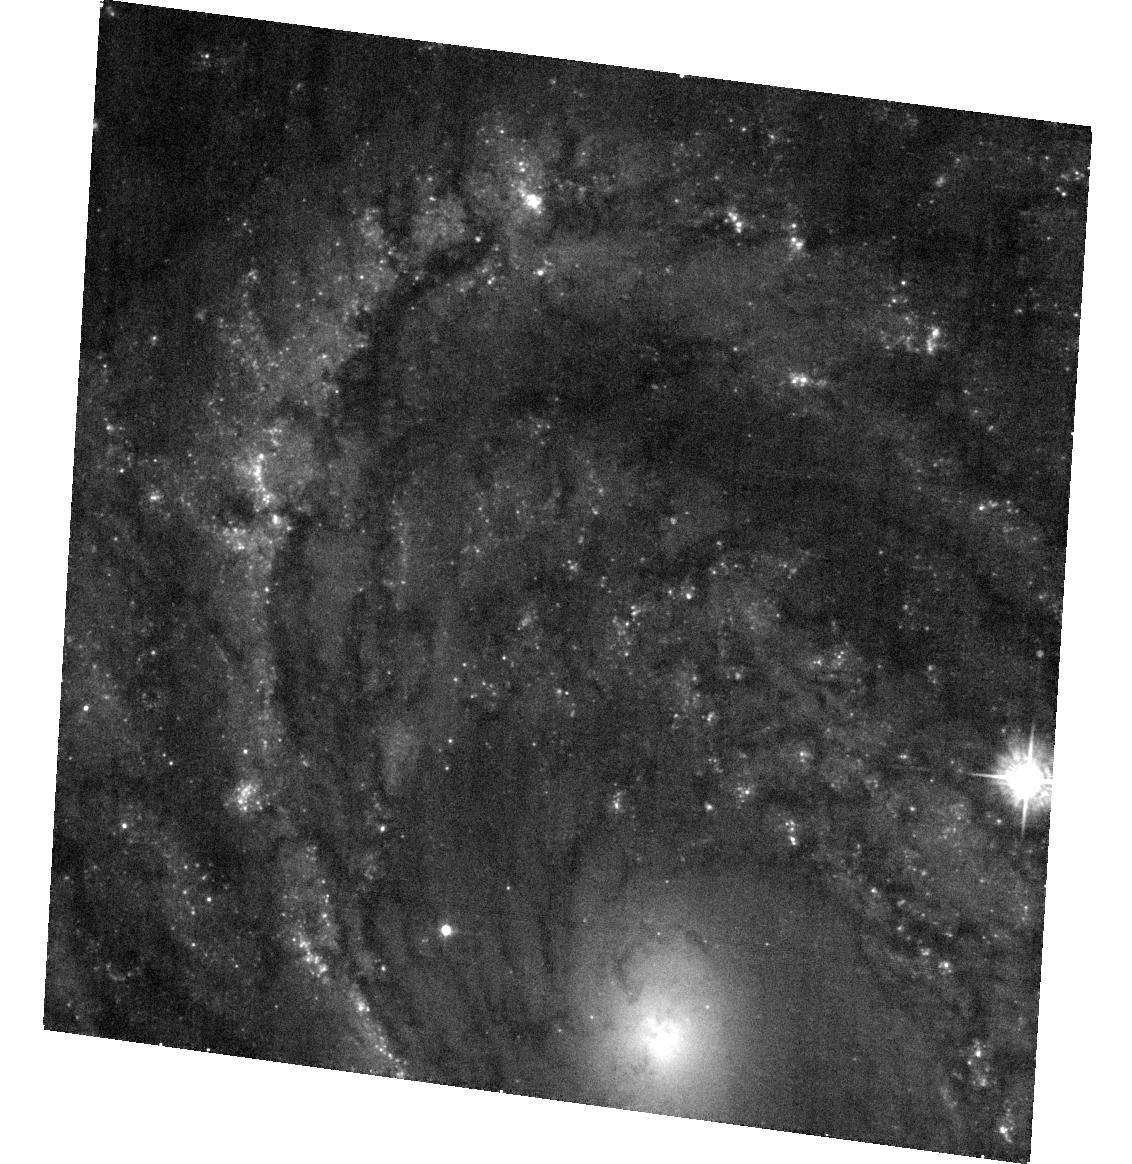
Target: SN2008CN. Instrument: ACS/WFC. Filter: F435W. Exposure: 18 min. Observation ID: hst_12262_03_acs_wfc_f435w_jbhh03

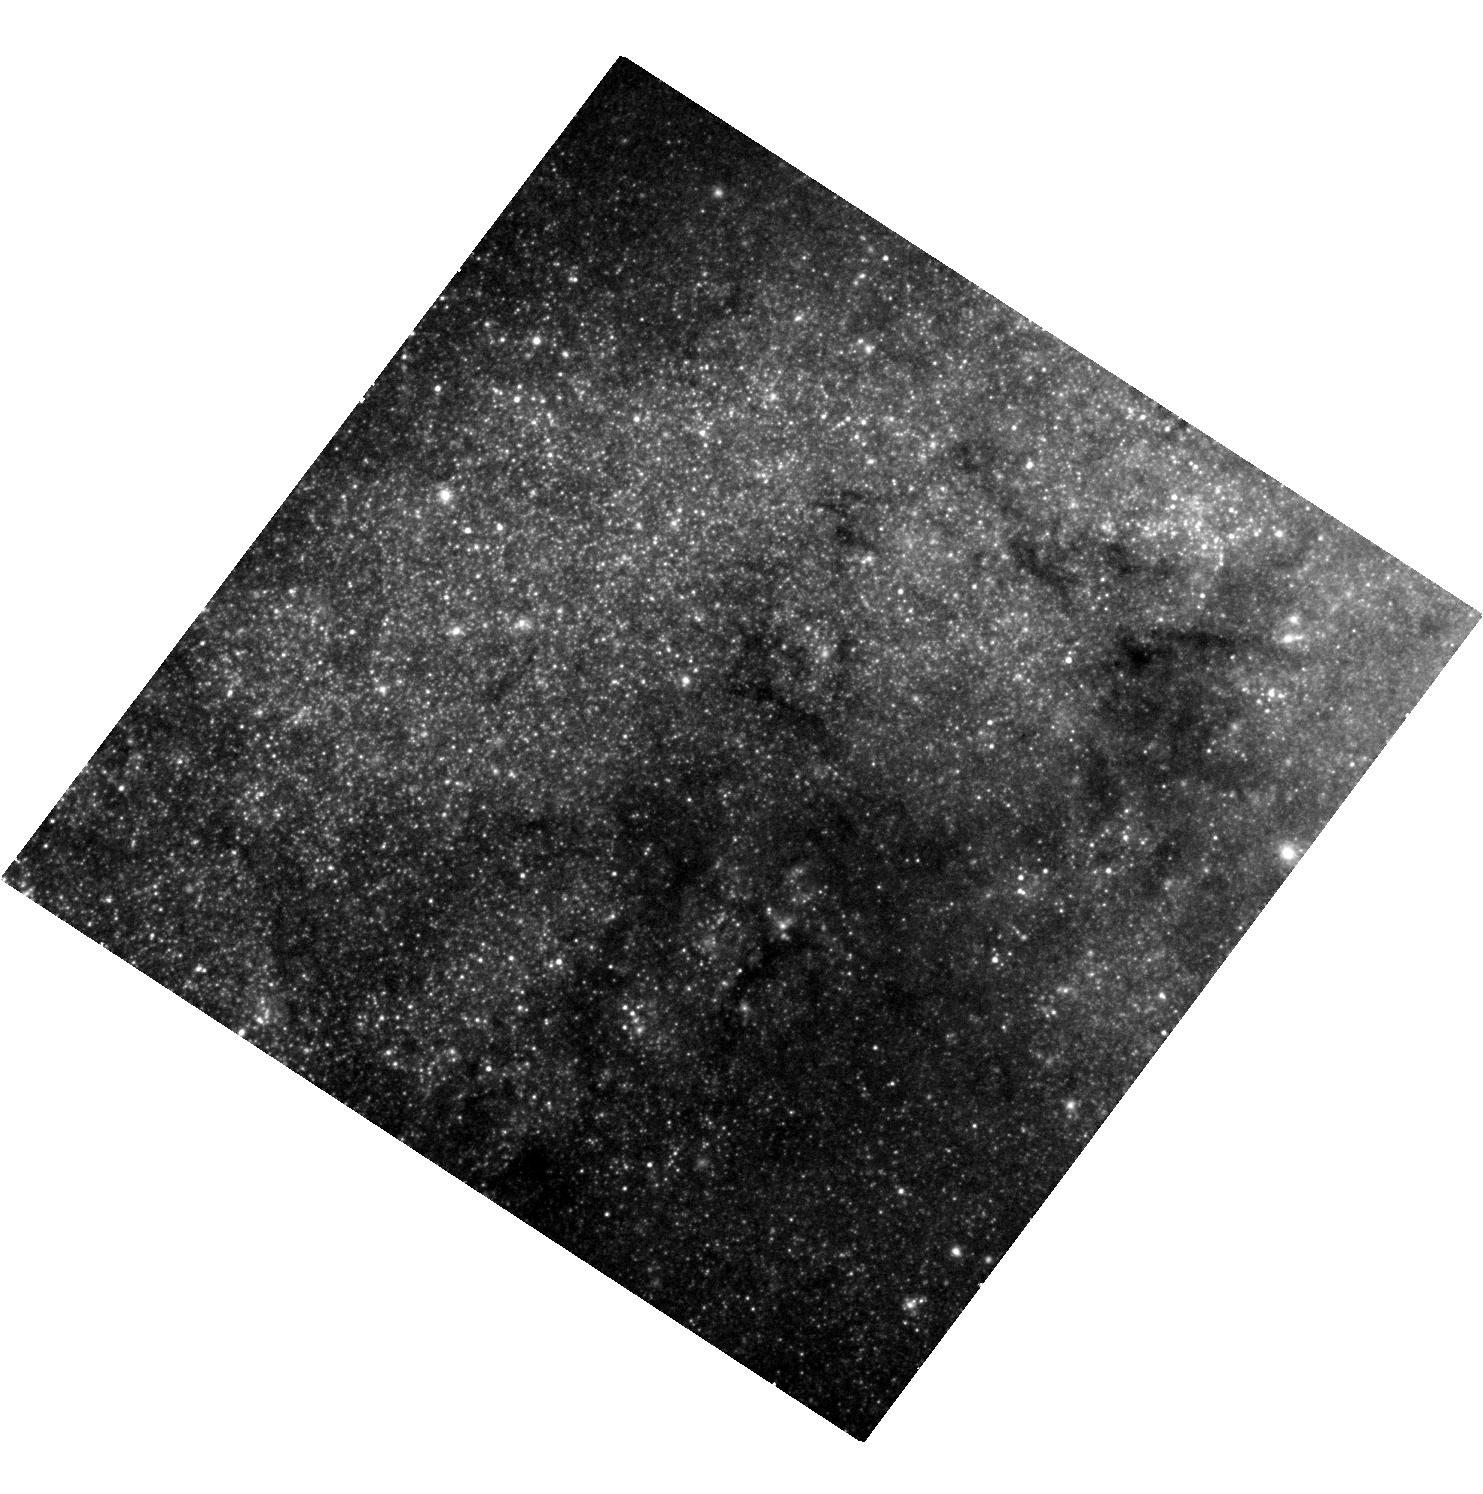
Target: SN2008AX. Instrument: WFC3/UVIS. Filter: F625W. Exposure: 17 min. Observation ID: hst_12262_01_wfc3_uvis_f625w_ibhh01

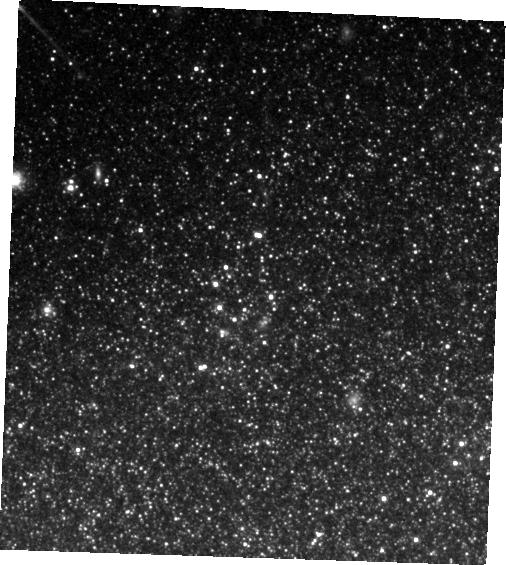
Target: SN2008BK. Instrument: WFC3/IR. Filter: F125W. Exposure: 8 min. Observation ID: hst_12262_02_wfc3_ir_f125w_ibhh02

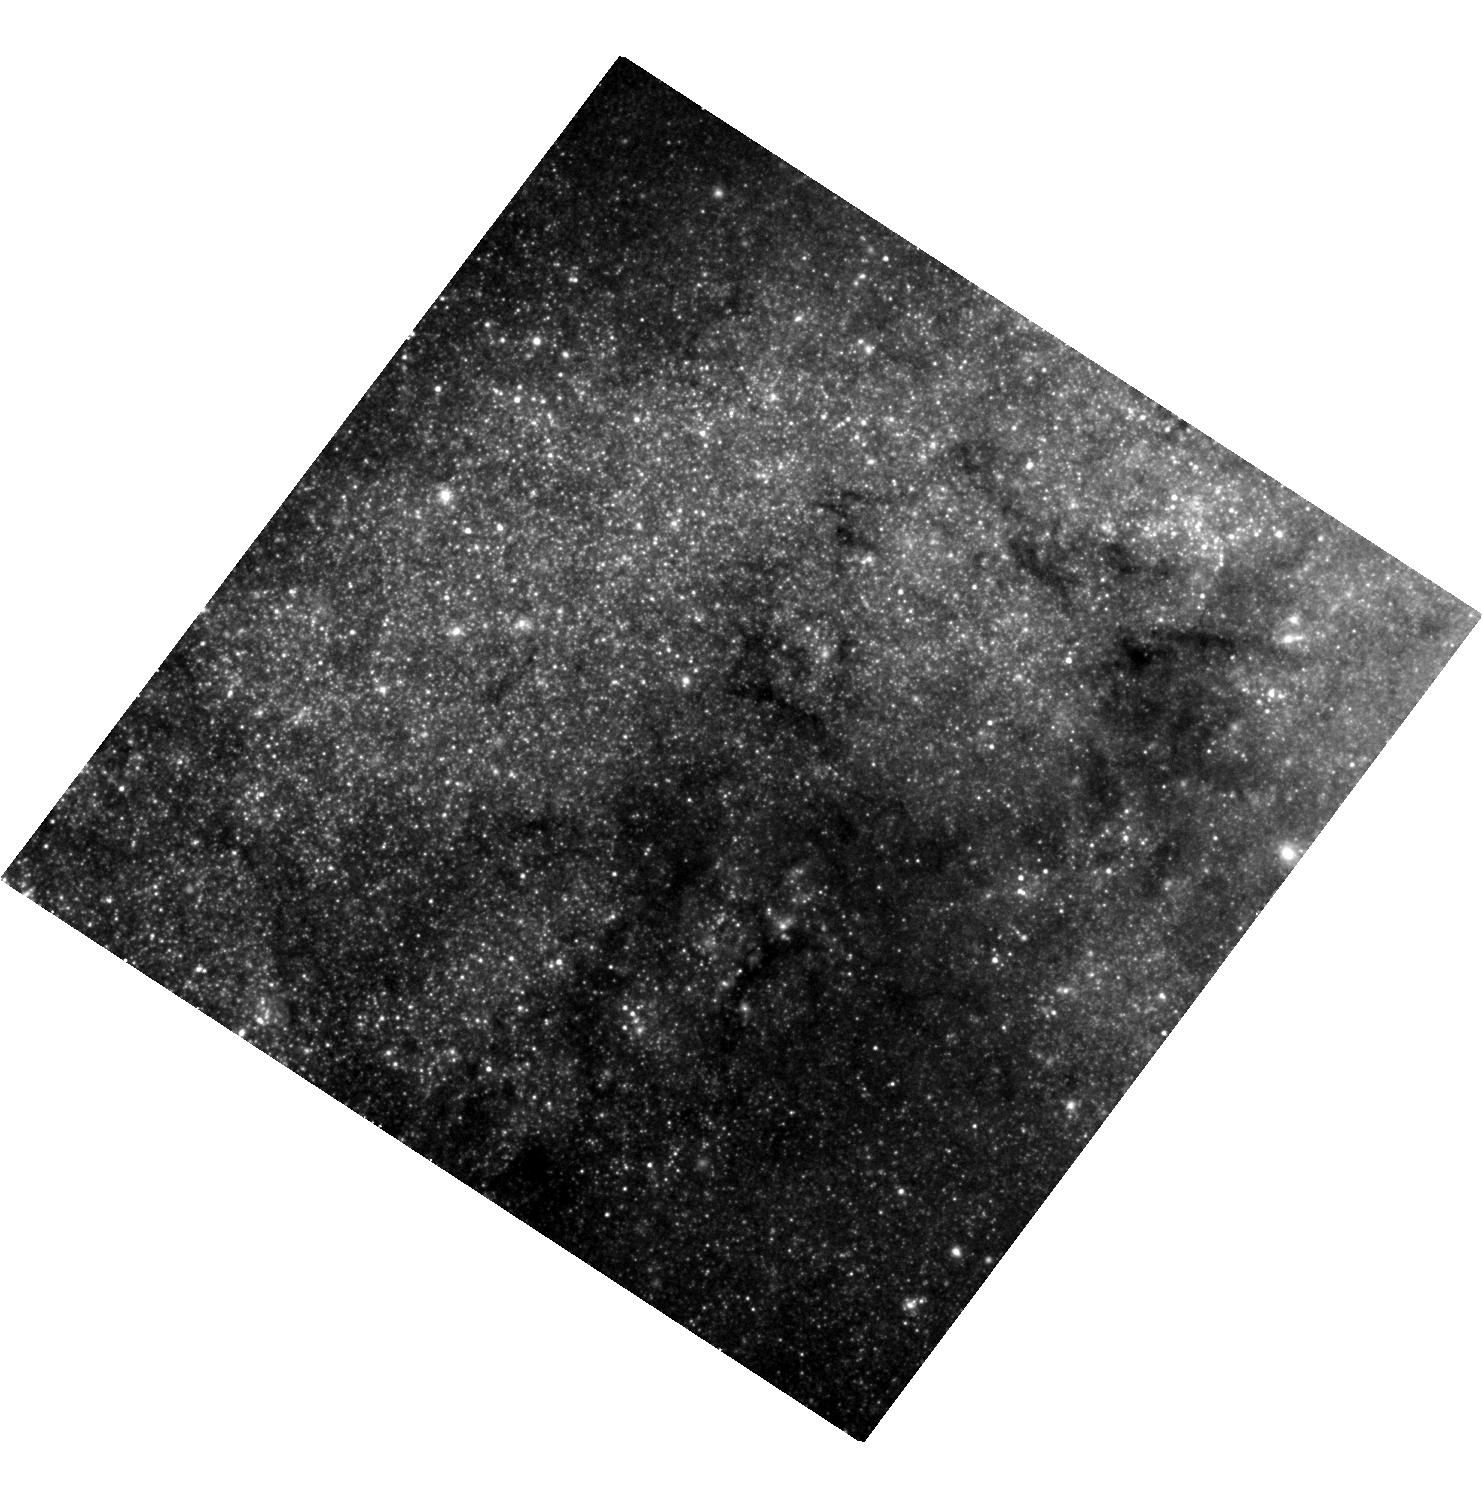
Target: SN2008AX. Instrument: WFC3/UVIS. Filter: F606W. Exposure: 22 min. Observation ID: hst_12262_01_wfc3_uvis_f606w_ibhh01

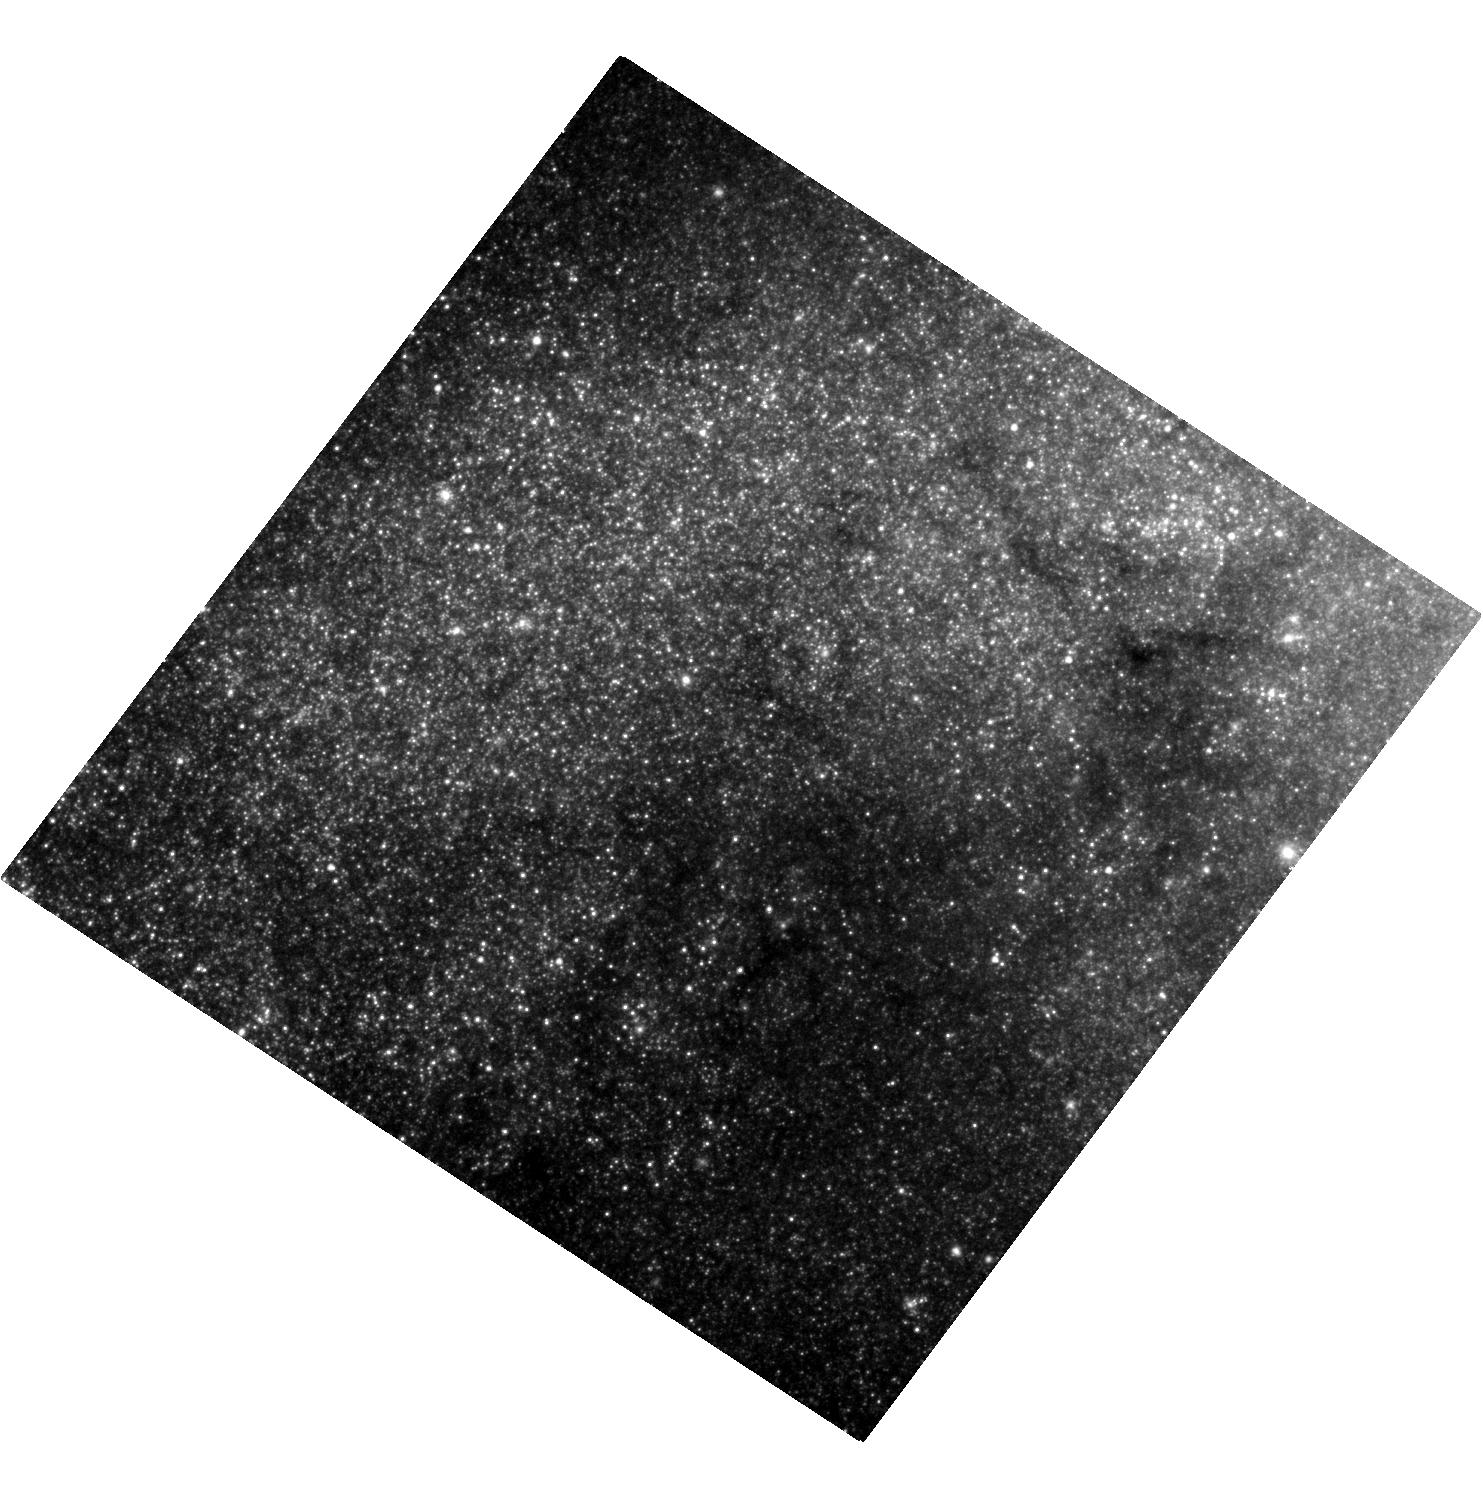
Target: SN2008AX. Instrument: WFC3/UVIS. Filter: F814W. Exposure: 32 min. Observation ID: hst_12262_01_wfc3_uvis_f814w_ibhh01

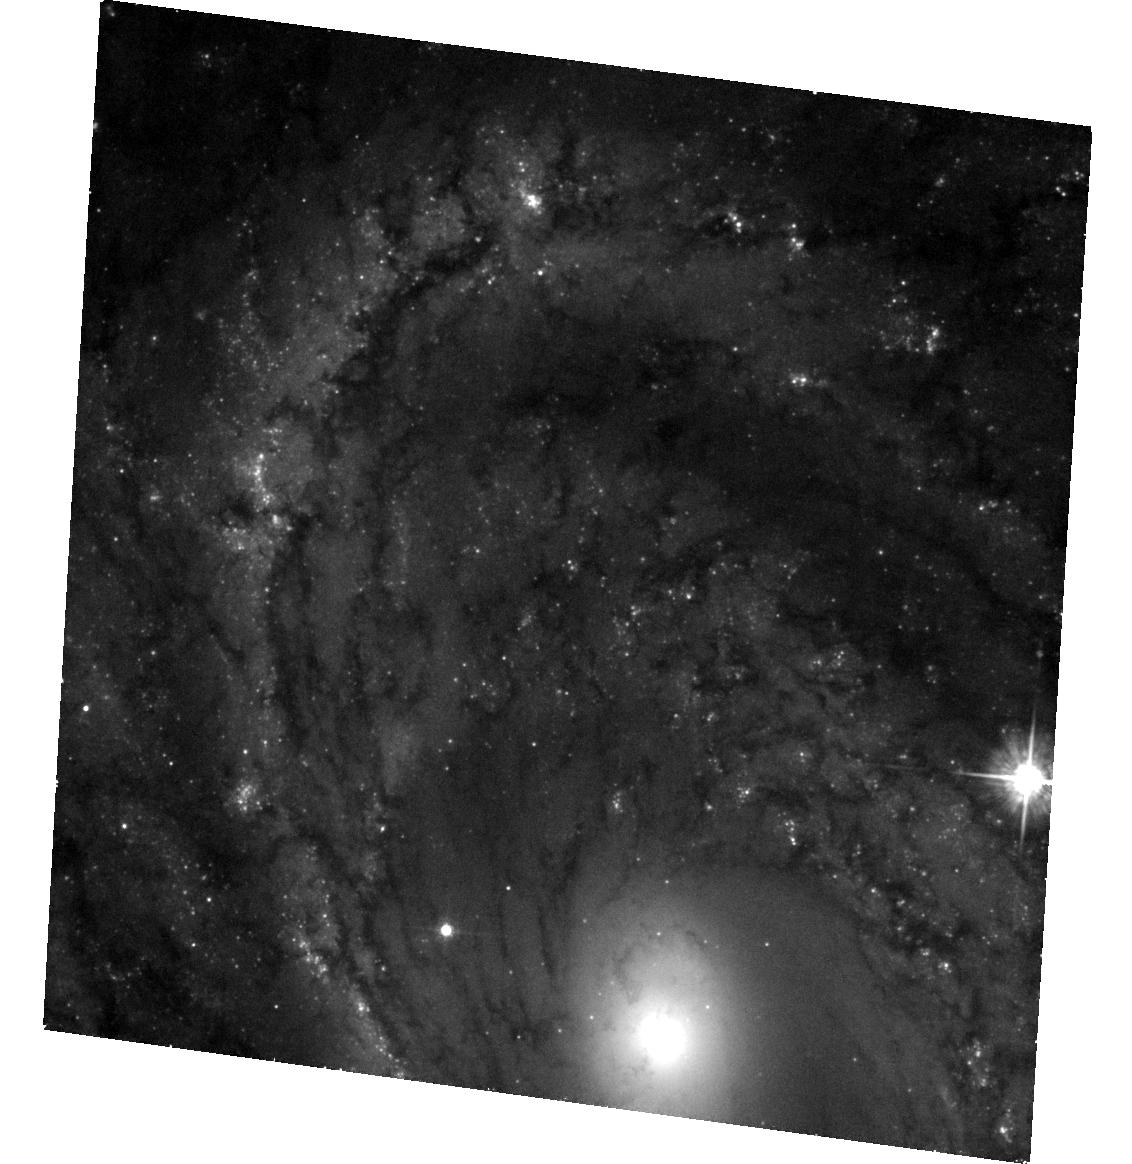
Target: SN2008CN. Instrument: ACS/WFC. Filter: F555W. Exposure: 31 min. Observation ID: hst_12262_03_acs_wfc_f555w_jbhh03

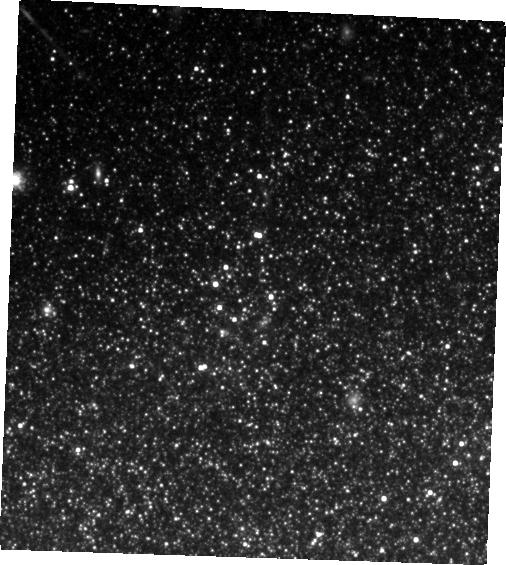
Target: SN2008BK. Instrument: WFC3/IR. Filter: F160W. Exposure: 14 min. Observation ID: hst_12262_02_wfc3_ir_f160w_ibhh02

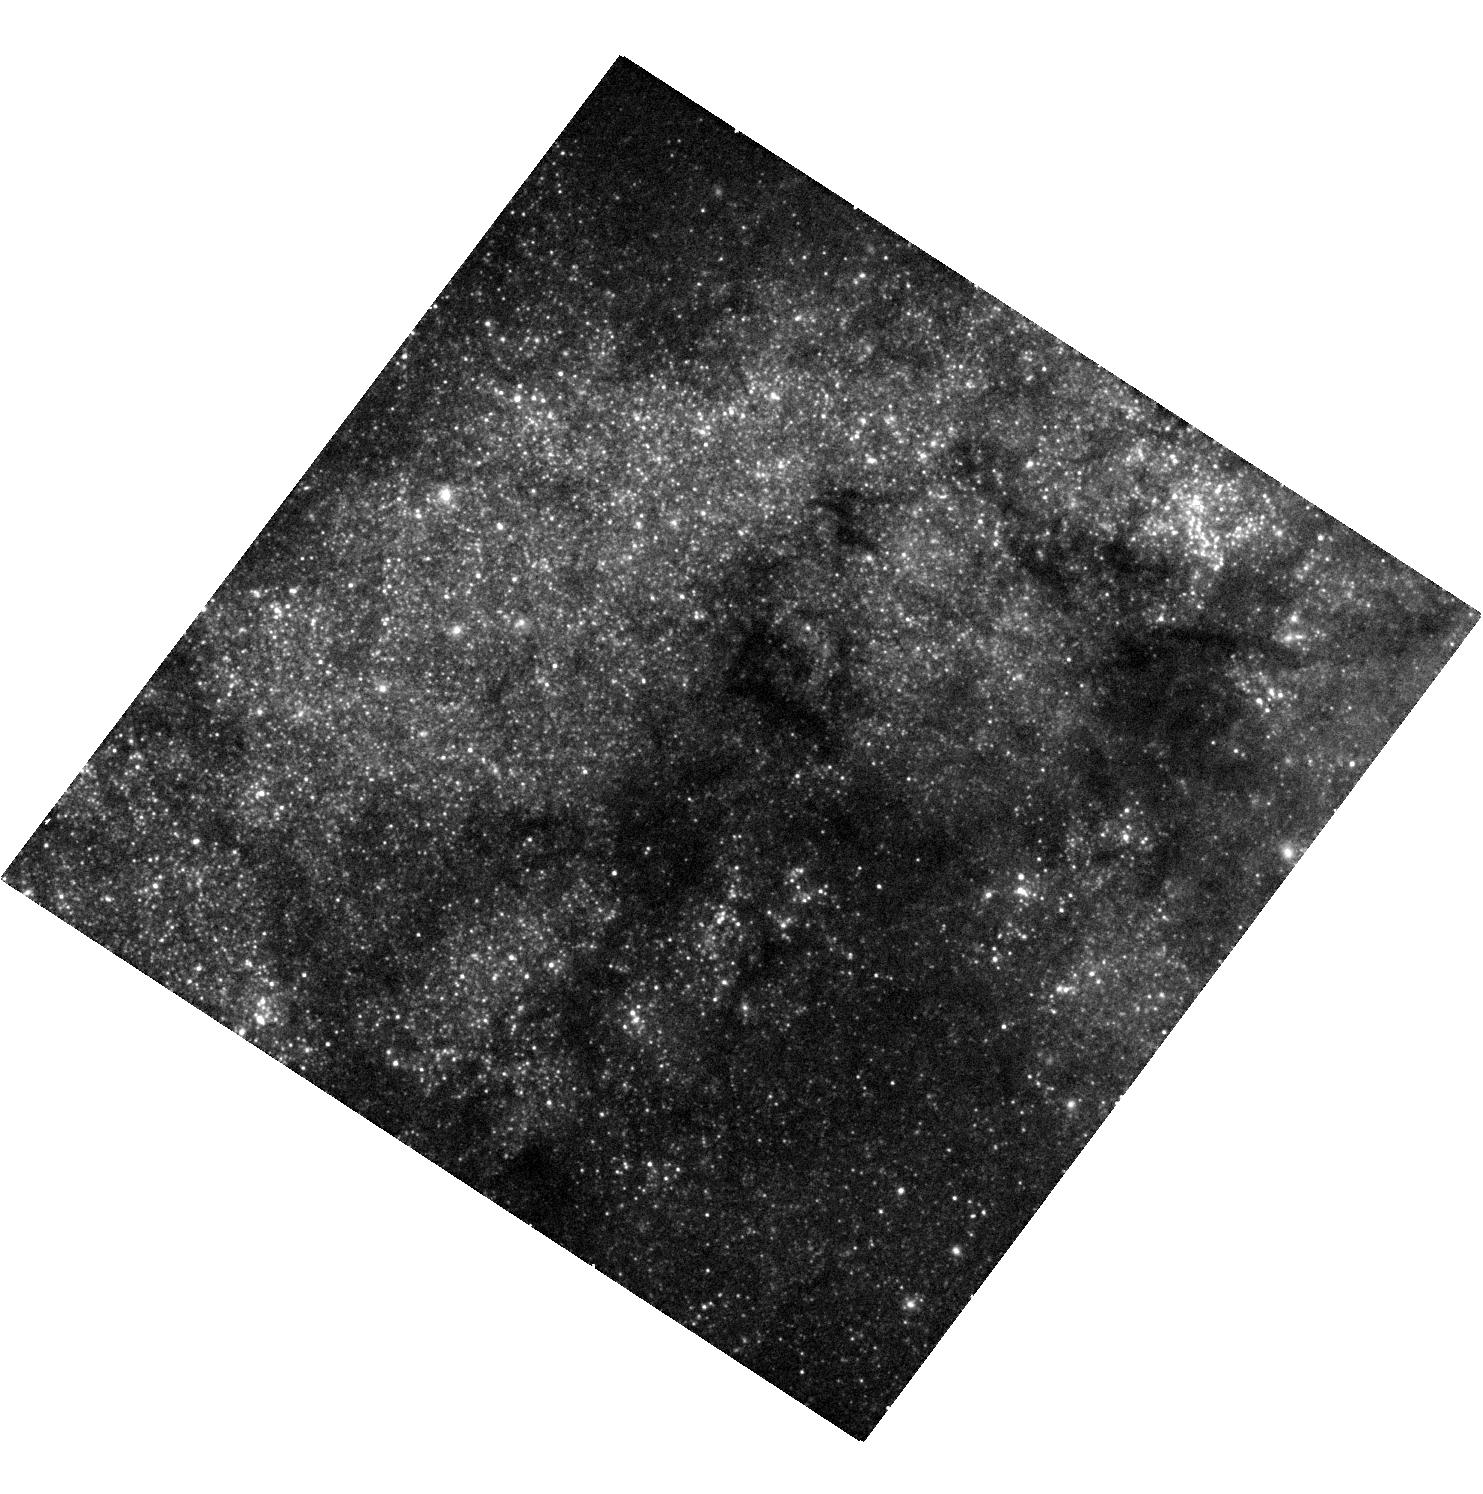
Target: SN2008AX. Instrument: WFC3/UVIS. Filter: F336W. Exposure: 28 min. Observation ID: hst_12262_01_wfc3_uvis_f336w_ibhh01

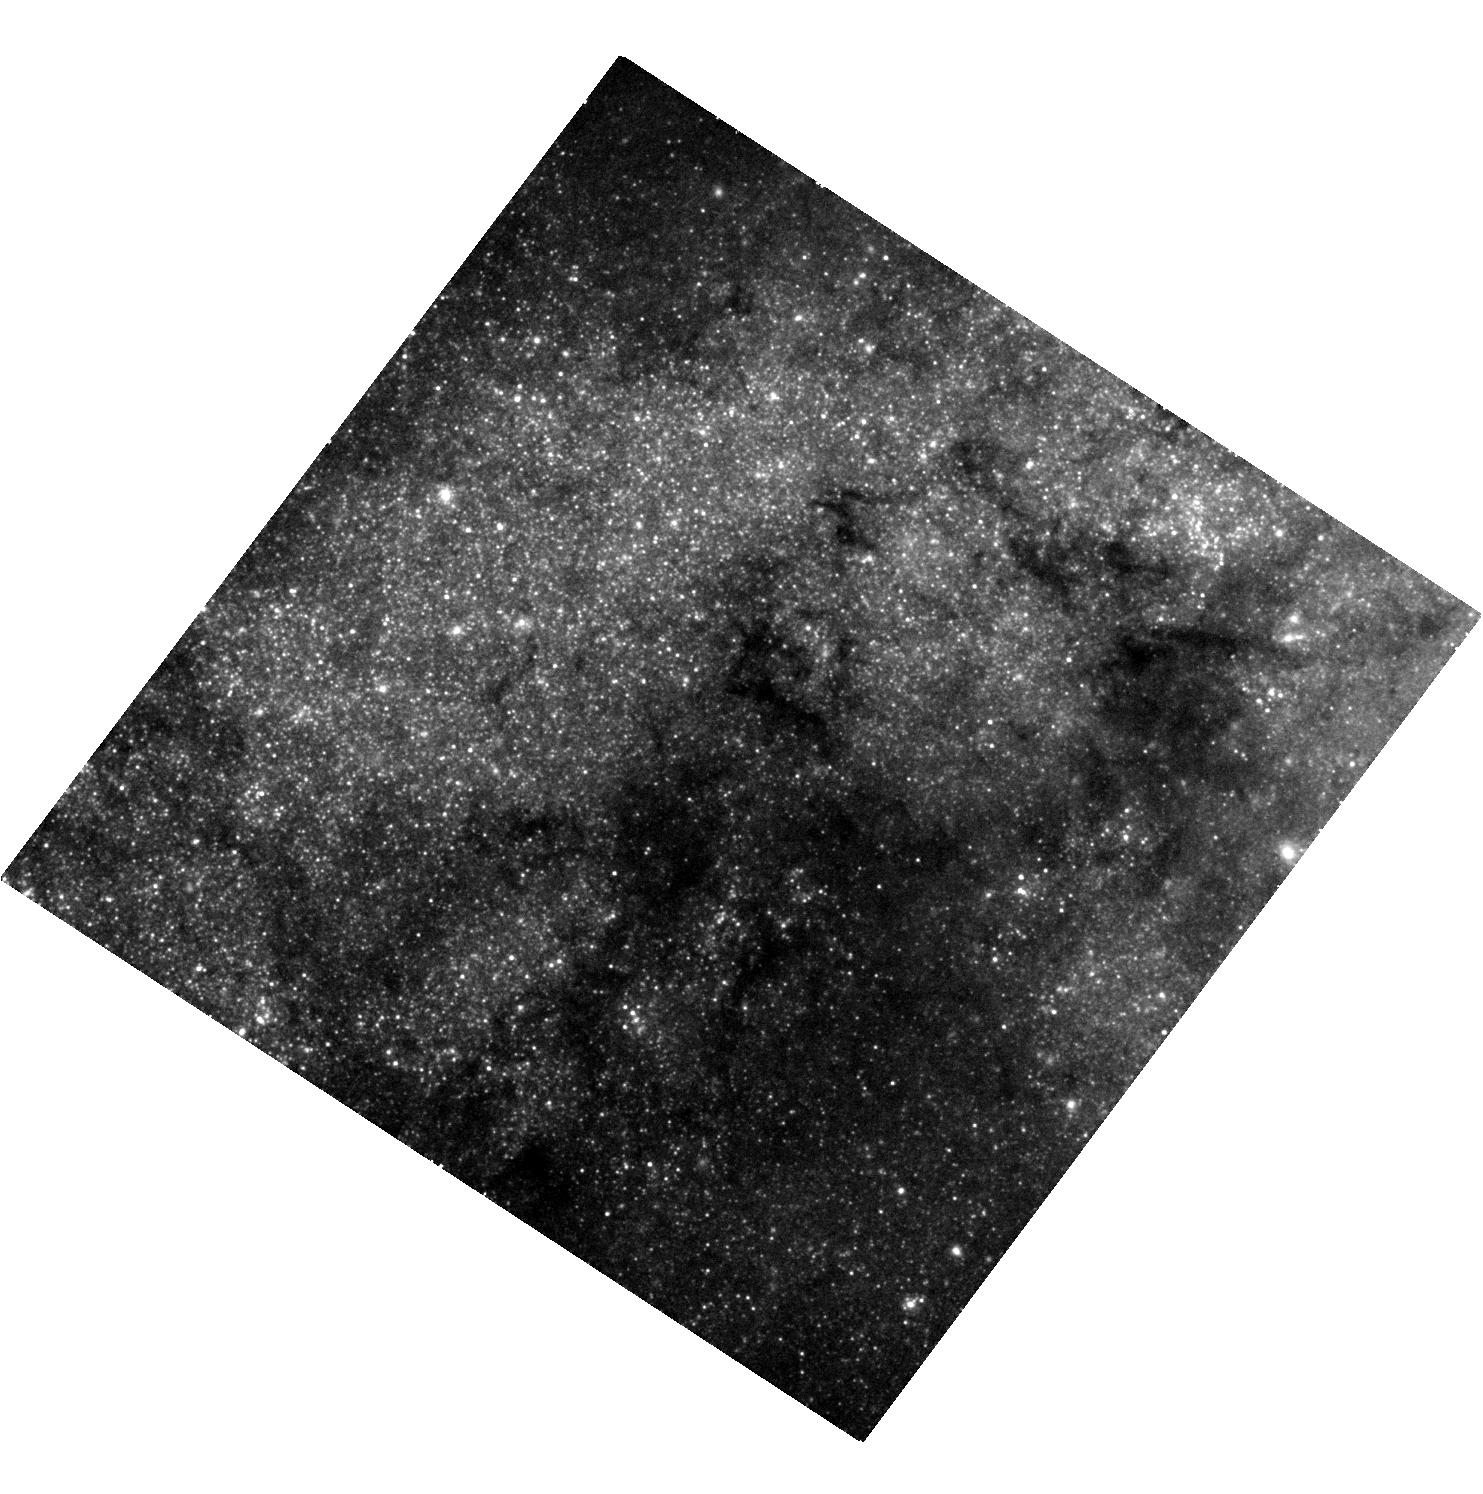
Target: SN2008AX. Instrument: WFC3/UVIS. Filter: F438W. Exposure: 28 min. Observation ID: hst_12262_01_wfc3_uvis_f438w_ibhh01

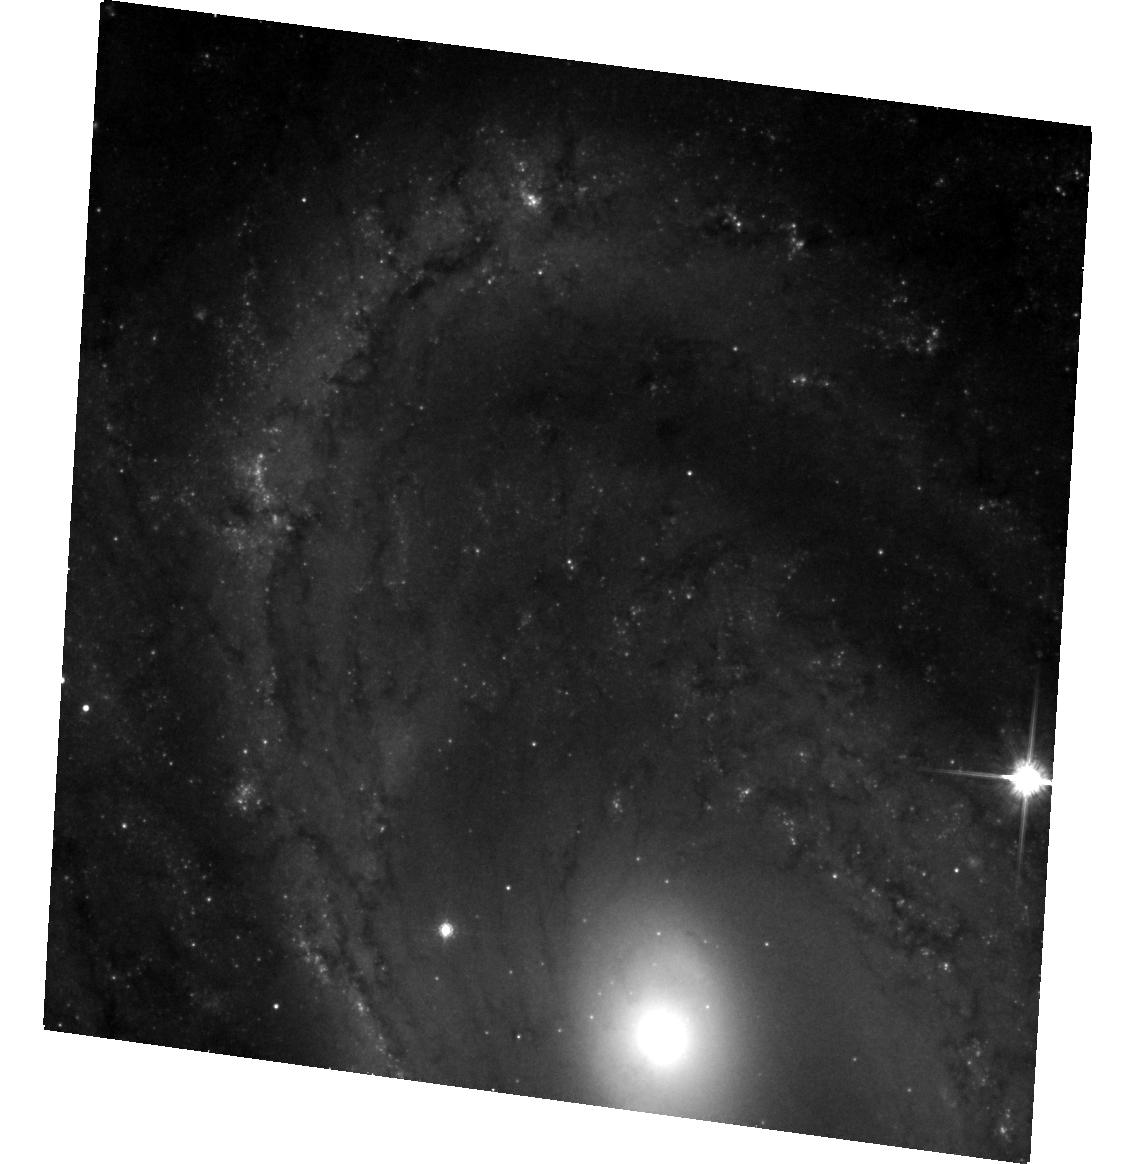
Target: SN2008CN. Instrument: ACS/WFC. Filter: F814W. Exposure: 26 min. Observation ID: hst_12262_03_acs_wfc_f814w_jbhh03

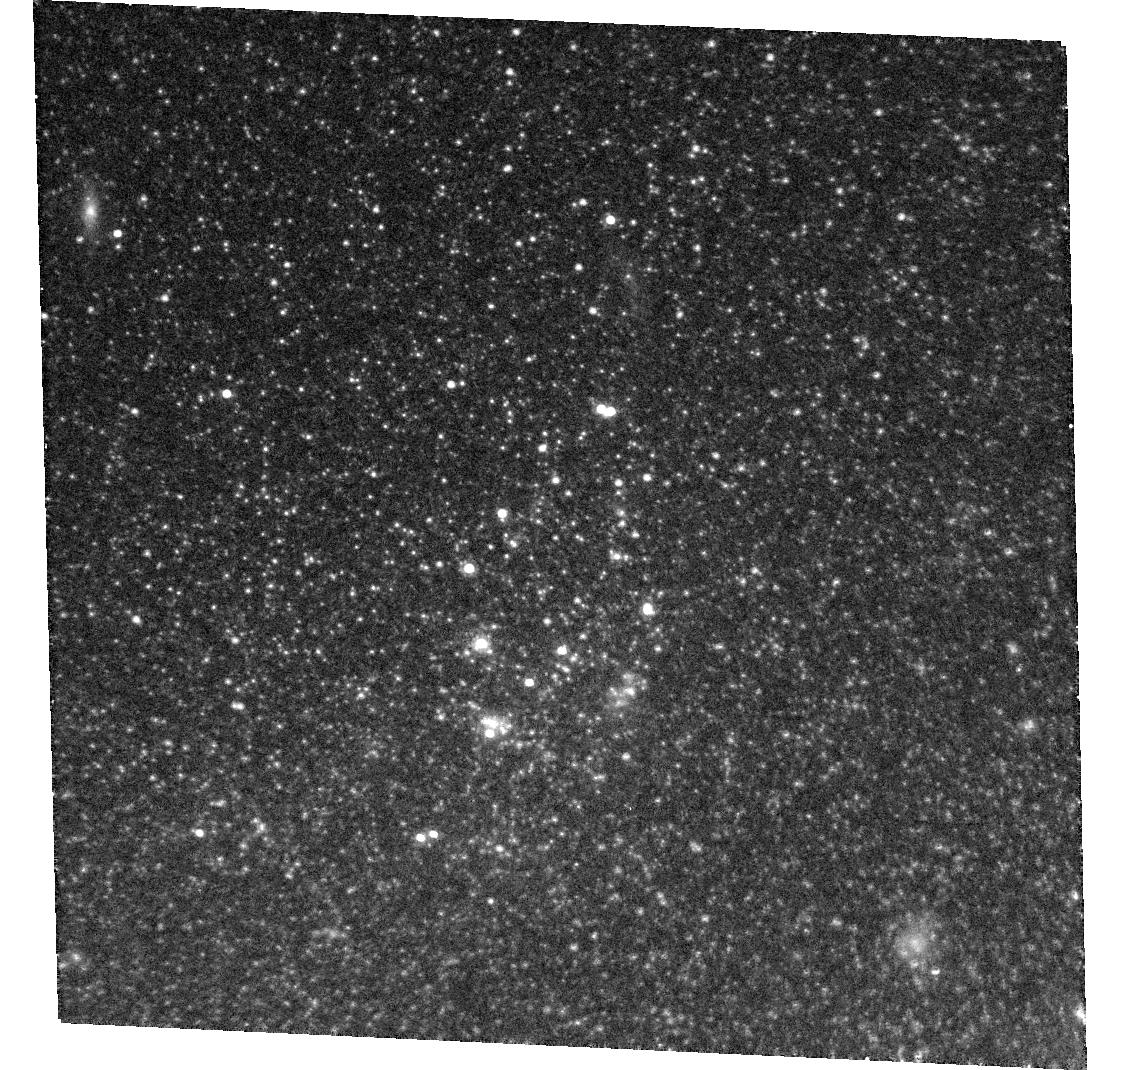
Target: SN2008BK. Instrument: WFC3/UVIS. Filter: F814W. Exposure: 15 min. Observation ID: hst_12262_02_wfc3_uvis_f814w_ibhh02

Stellar Forensics II: A post-explosion view of the progenitors of core-collapse supernovae (PI: Maund, Justyn Robert)

Recent studies have used high spatial resolution HST observations of supernova (SN) sites to directly identify the progenitors of core-collapse SNe on pre-explosion images. These studies have set constraints about the nature of massive stars and their evolution just prior to their explosion as SNe. Now, at late-times when the SNe have faded sufficiently, it is possible to return to the sites of these core-collapse SNe to search for clues about the nature of their progenitors. We request time to conduct deep, late-time, high-resolution imaging with WFC3/UVIS+IR and ACS/WFC of the sites of three core-collapse SNe 2008ax, 2008bk and 2008cn. We aim to: 1) Confirm our original identifications, made in pre-explosion images, by confirming that the progenitors are now missing; 2) Apply image subtraction techniques for this late-time imaging with our pre-explosion images to determine accurate photometry of the progenitors to constrain their temperatures and luminosities; and 3) study the stellar populations in the immediate vicinities of these SNe, previously obscured by the progenitor and the SN, to provide a measure of the progenitor's age, as well. For SN 2008ax we aim to determine the possible presence of a binary companion, as a persistent source at the SN location once the SN has faded and the progenitor has disappeared. HST provides the unique combination of high-resolution optical/IR imaging at very faint magnitudes that will facilitate this study.